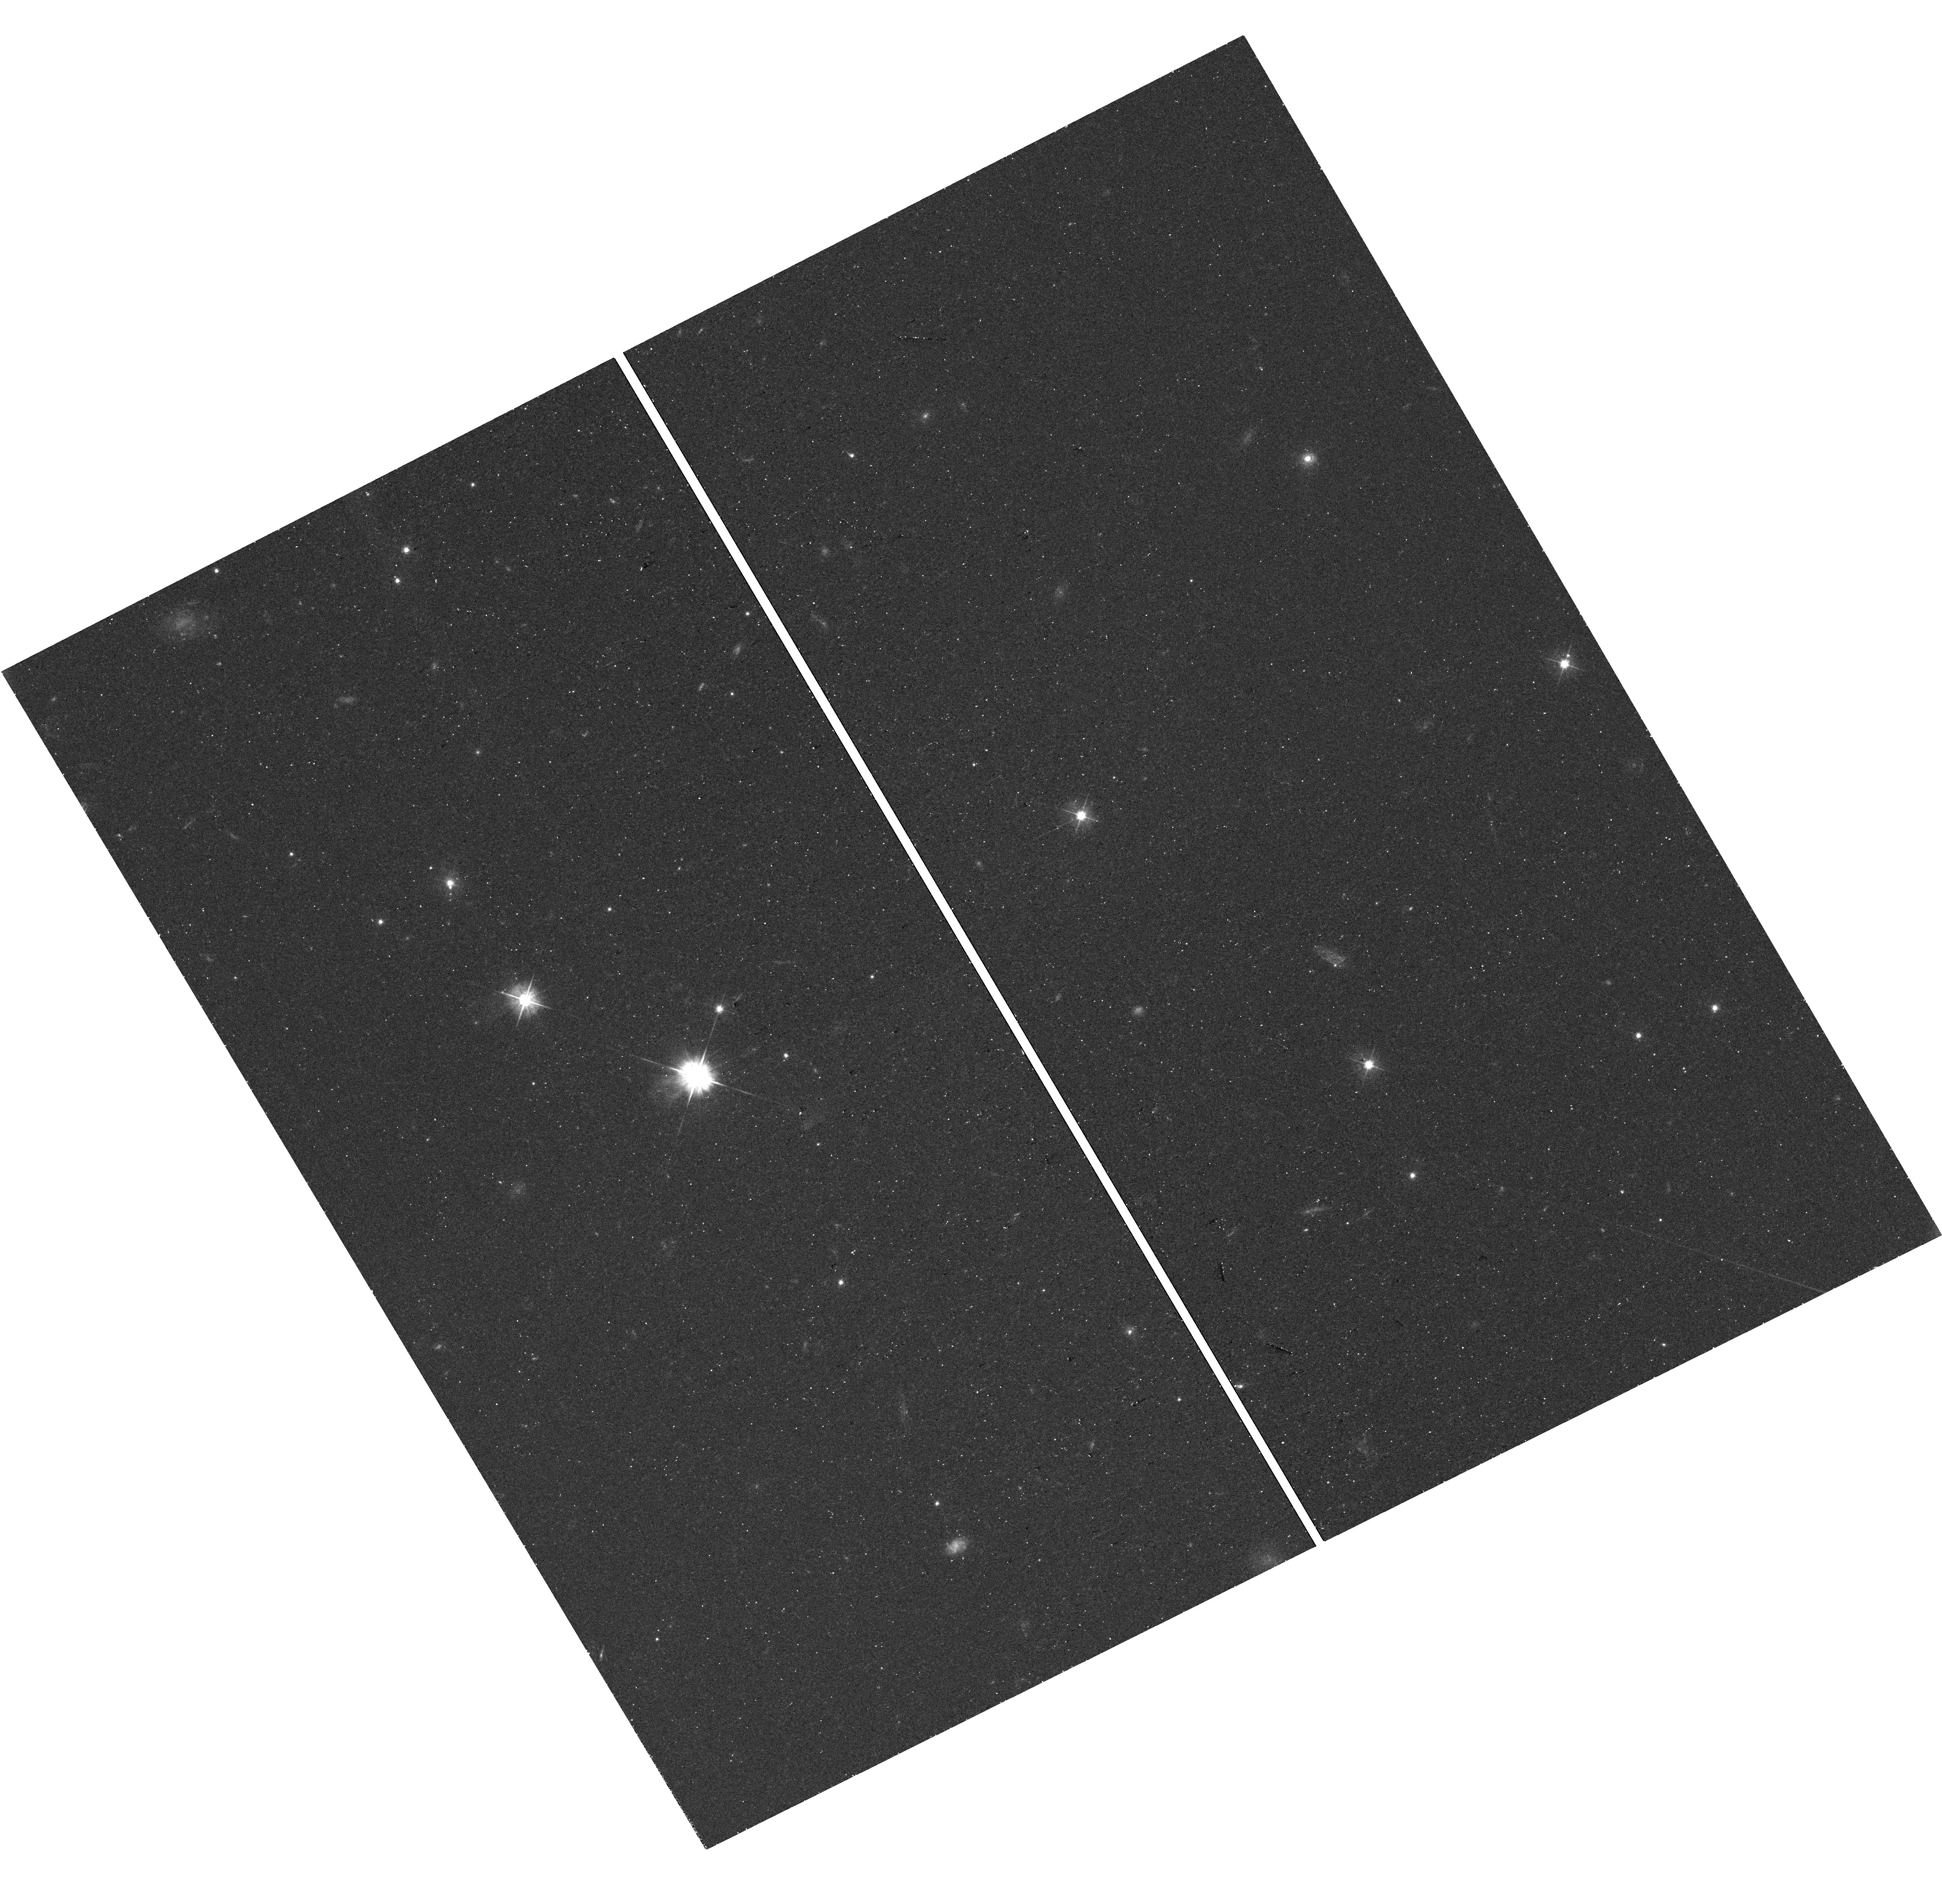
Target: PKS2209+080. Instrument: WFC3/UVIS. Filter: F475W. Exposure: 24 min. Observation ID: hst_17201_06_wfc3_uvis_f475w_if0606

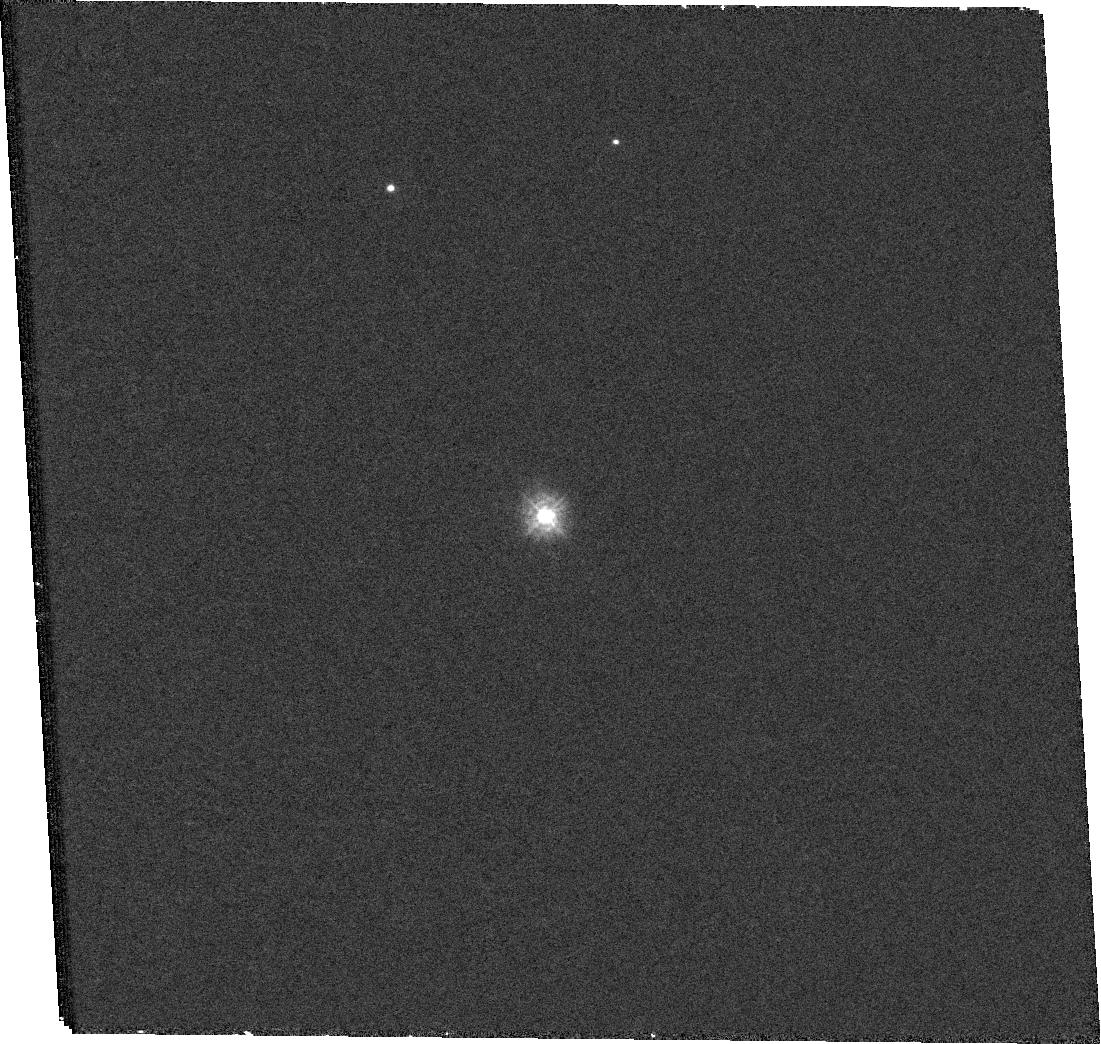
Target: 3C454.3. Instrument: WFC3/UVIS. Filter: F225W. Exposure: 36 min. Observation ID: hst_17201_09_wfc3_uvis_f225w_if0609

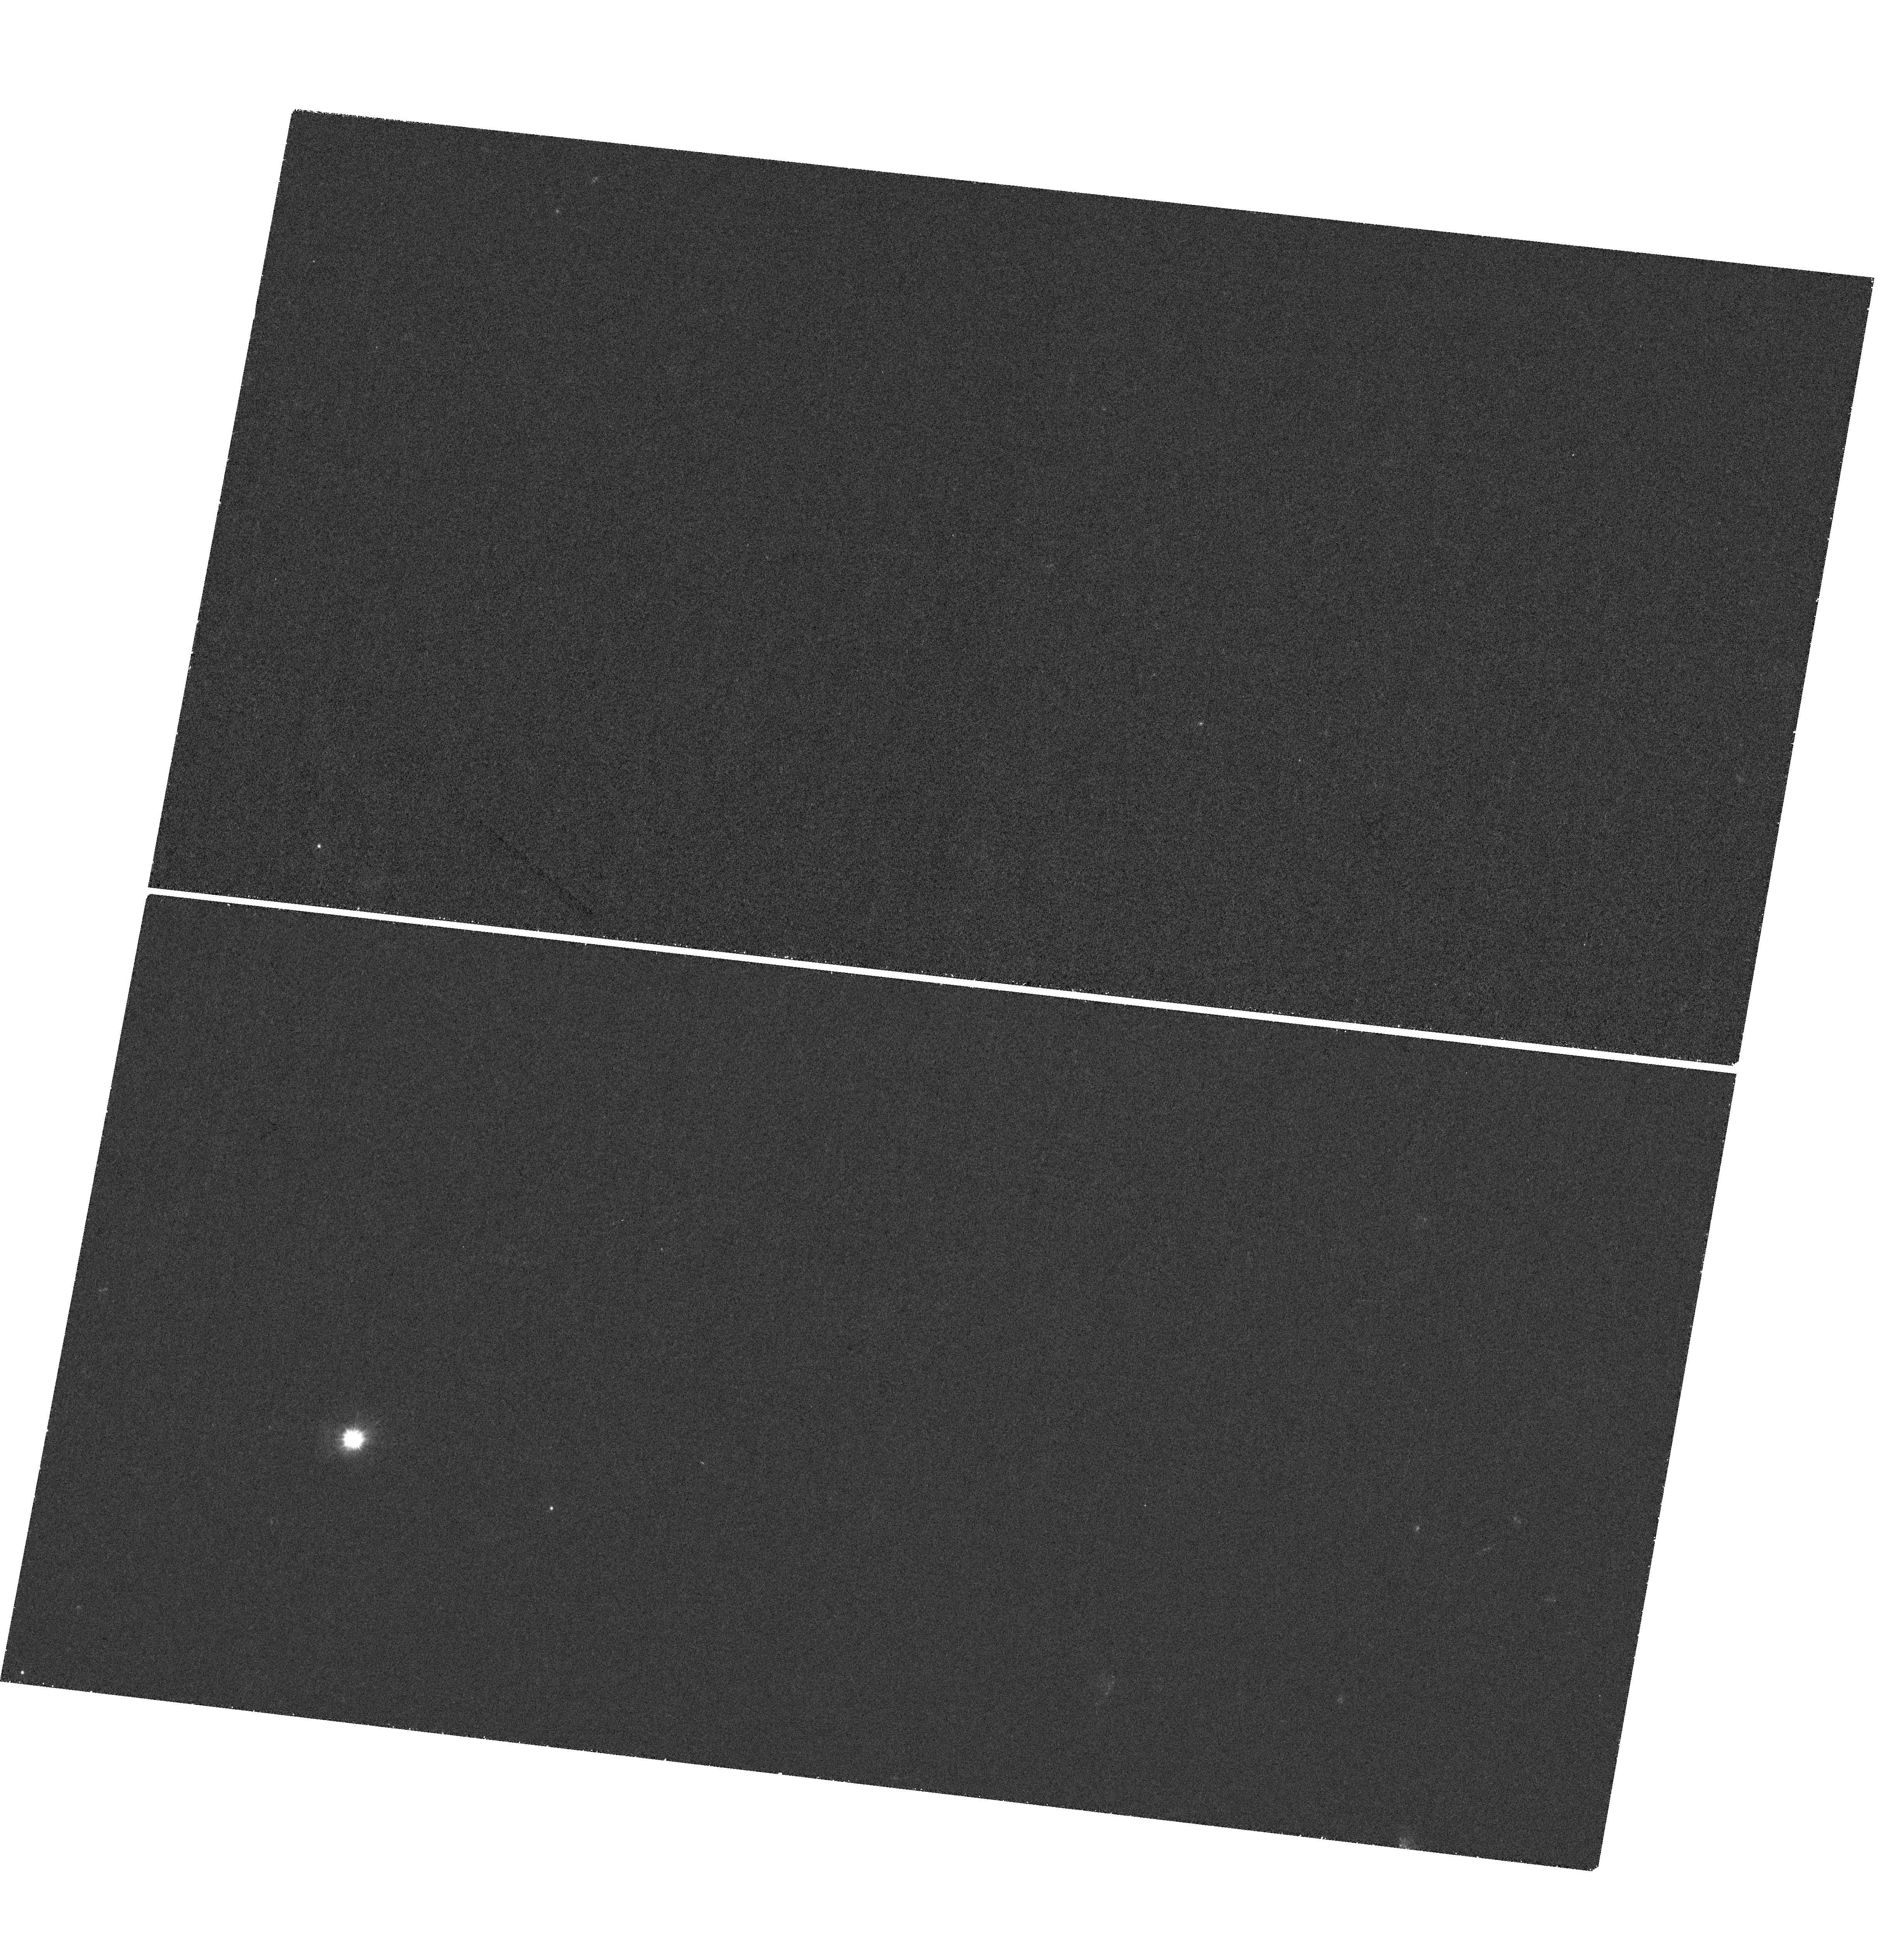
Target: PKS1136-135. Instrument: WFC3/UVIS. Filter: F225W. Exposure: 1.4 h. Observation ID: hst_17201_01_wfc3_uvis_f225w_if0601

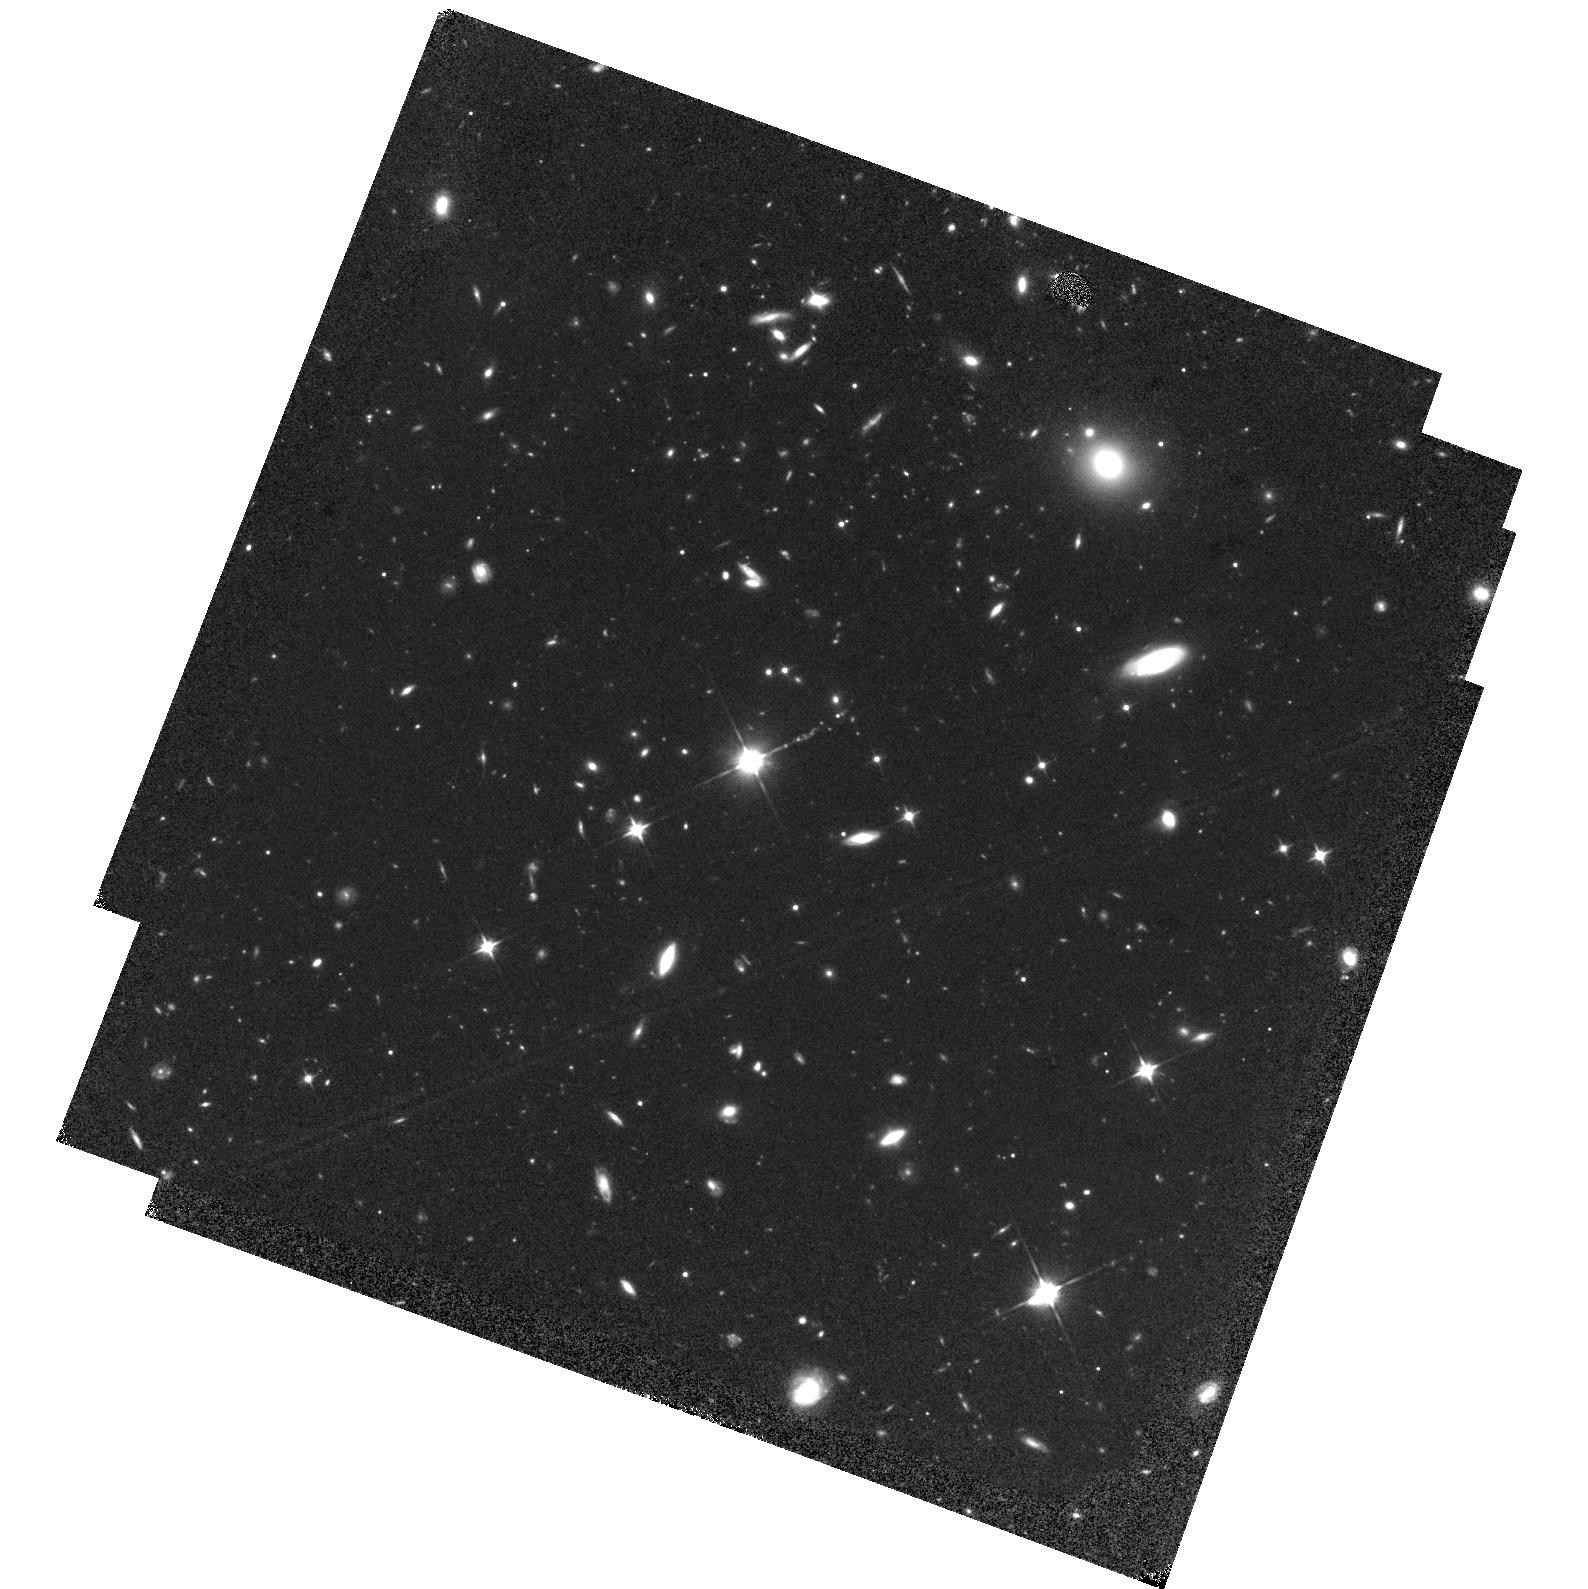
Target: PKS1136-135. Instrument: WFC3/IR. Filter: F110W. Exposure: 1.3 h. Observation ID: hst_17201_04_wfc3_ir_f110w_if0604

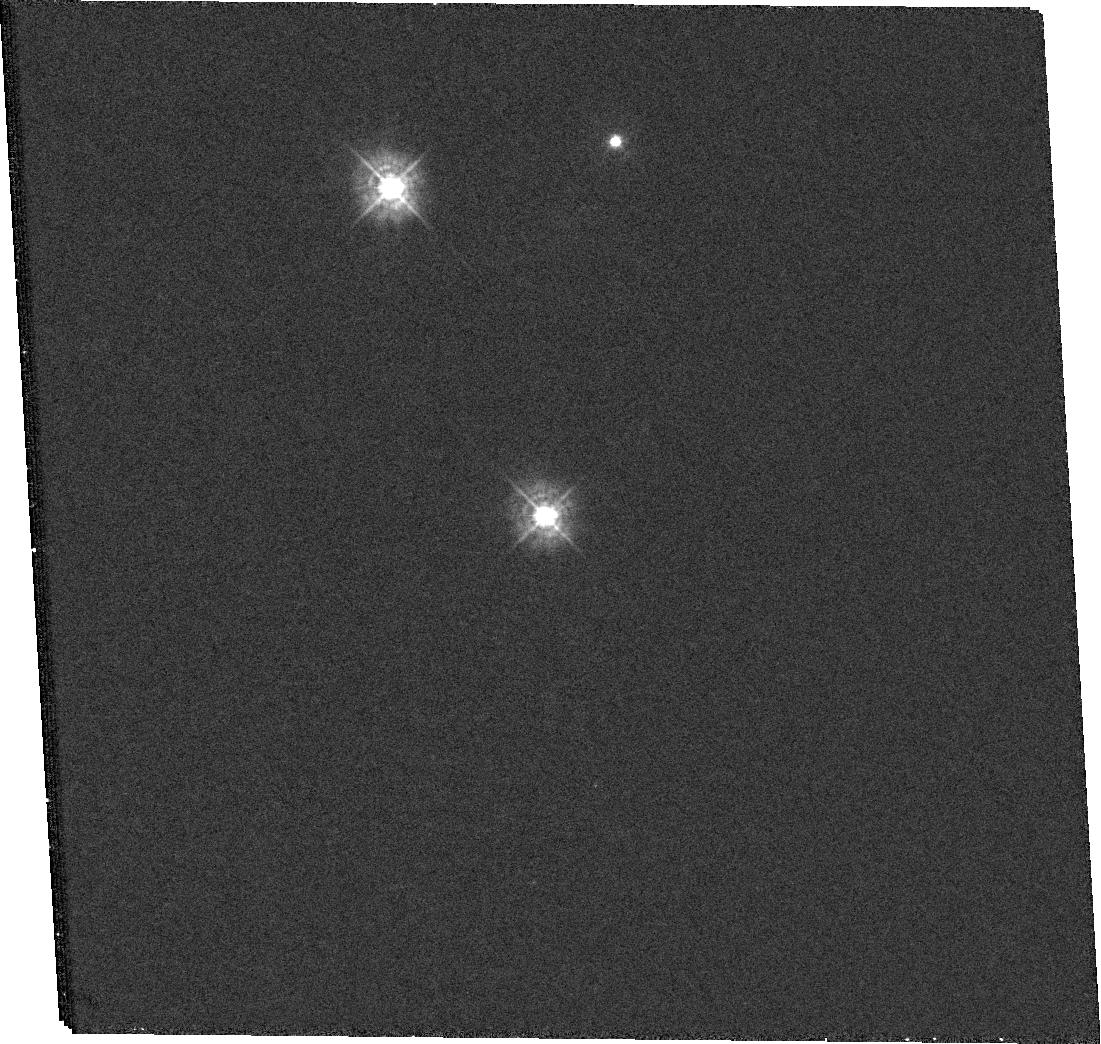
Target: 3C454.3. Instrument: WFC3/UVIS. Filter: F336W. Exposure: 38 min. Observation ID: hst_17201_08_wfc3_uvis_f336w_if0608

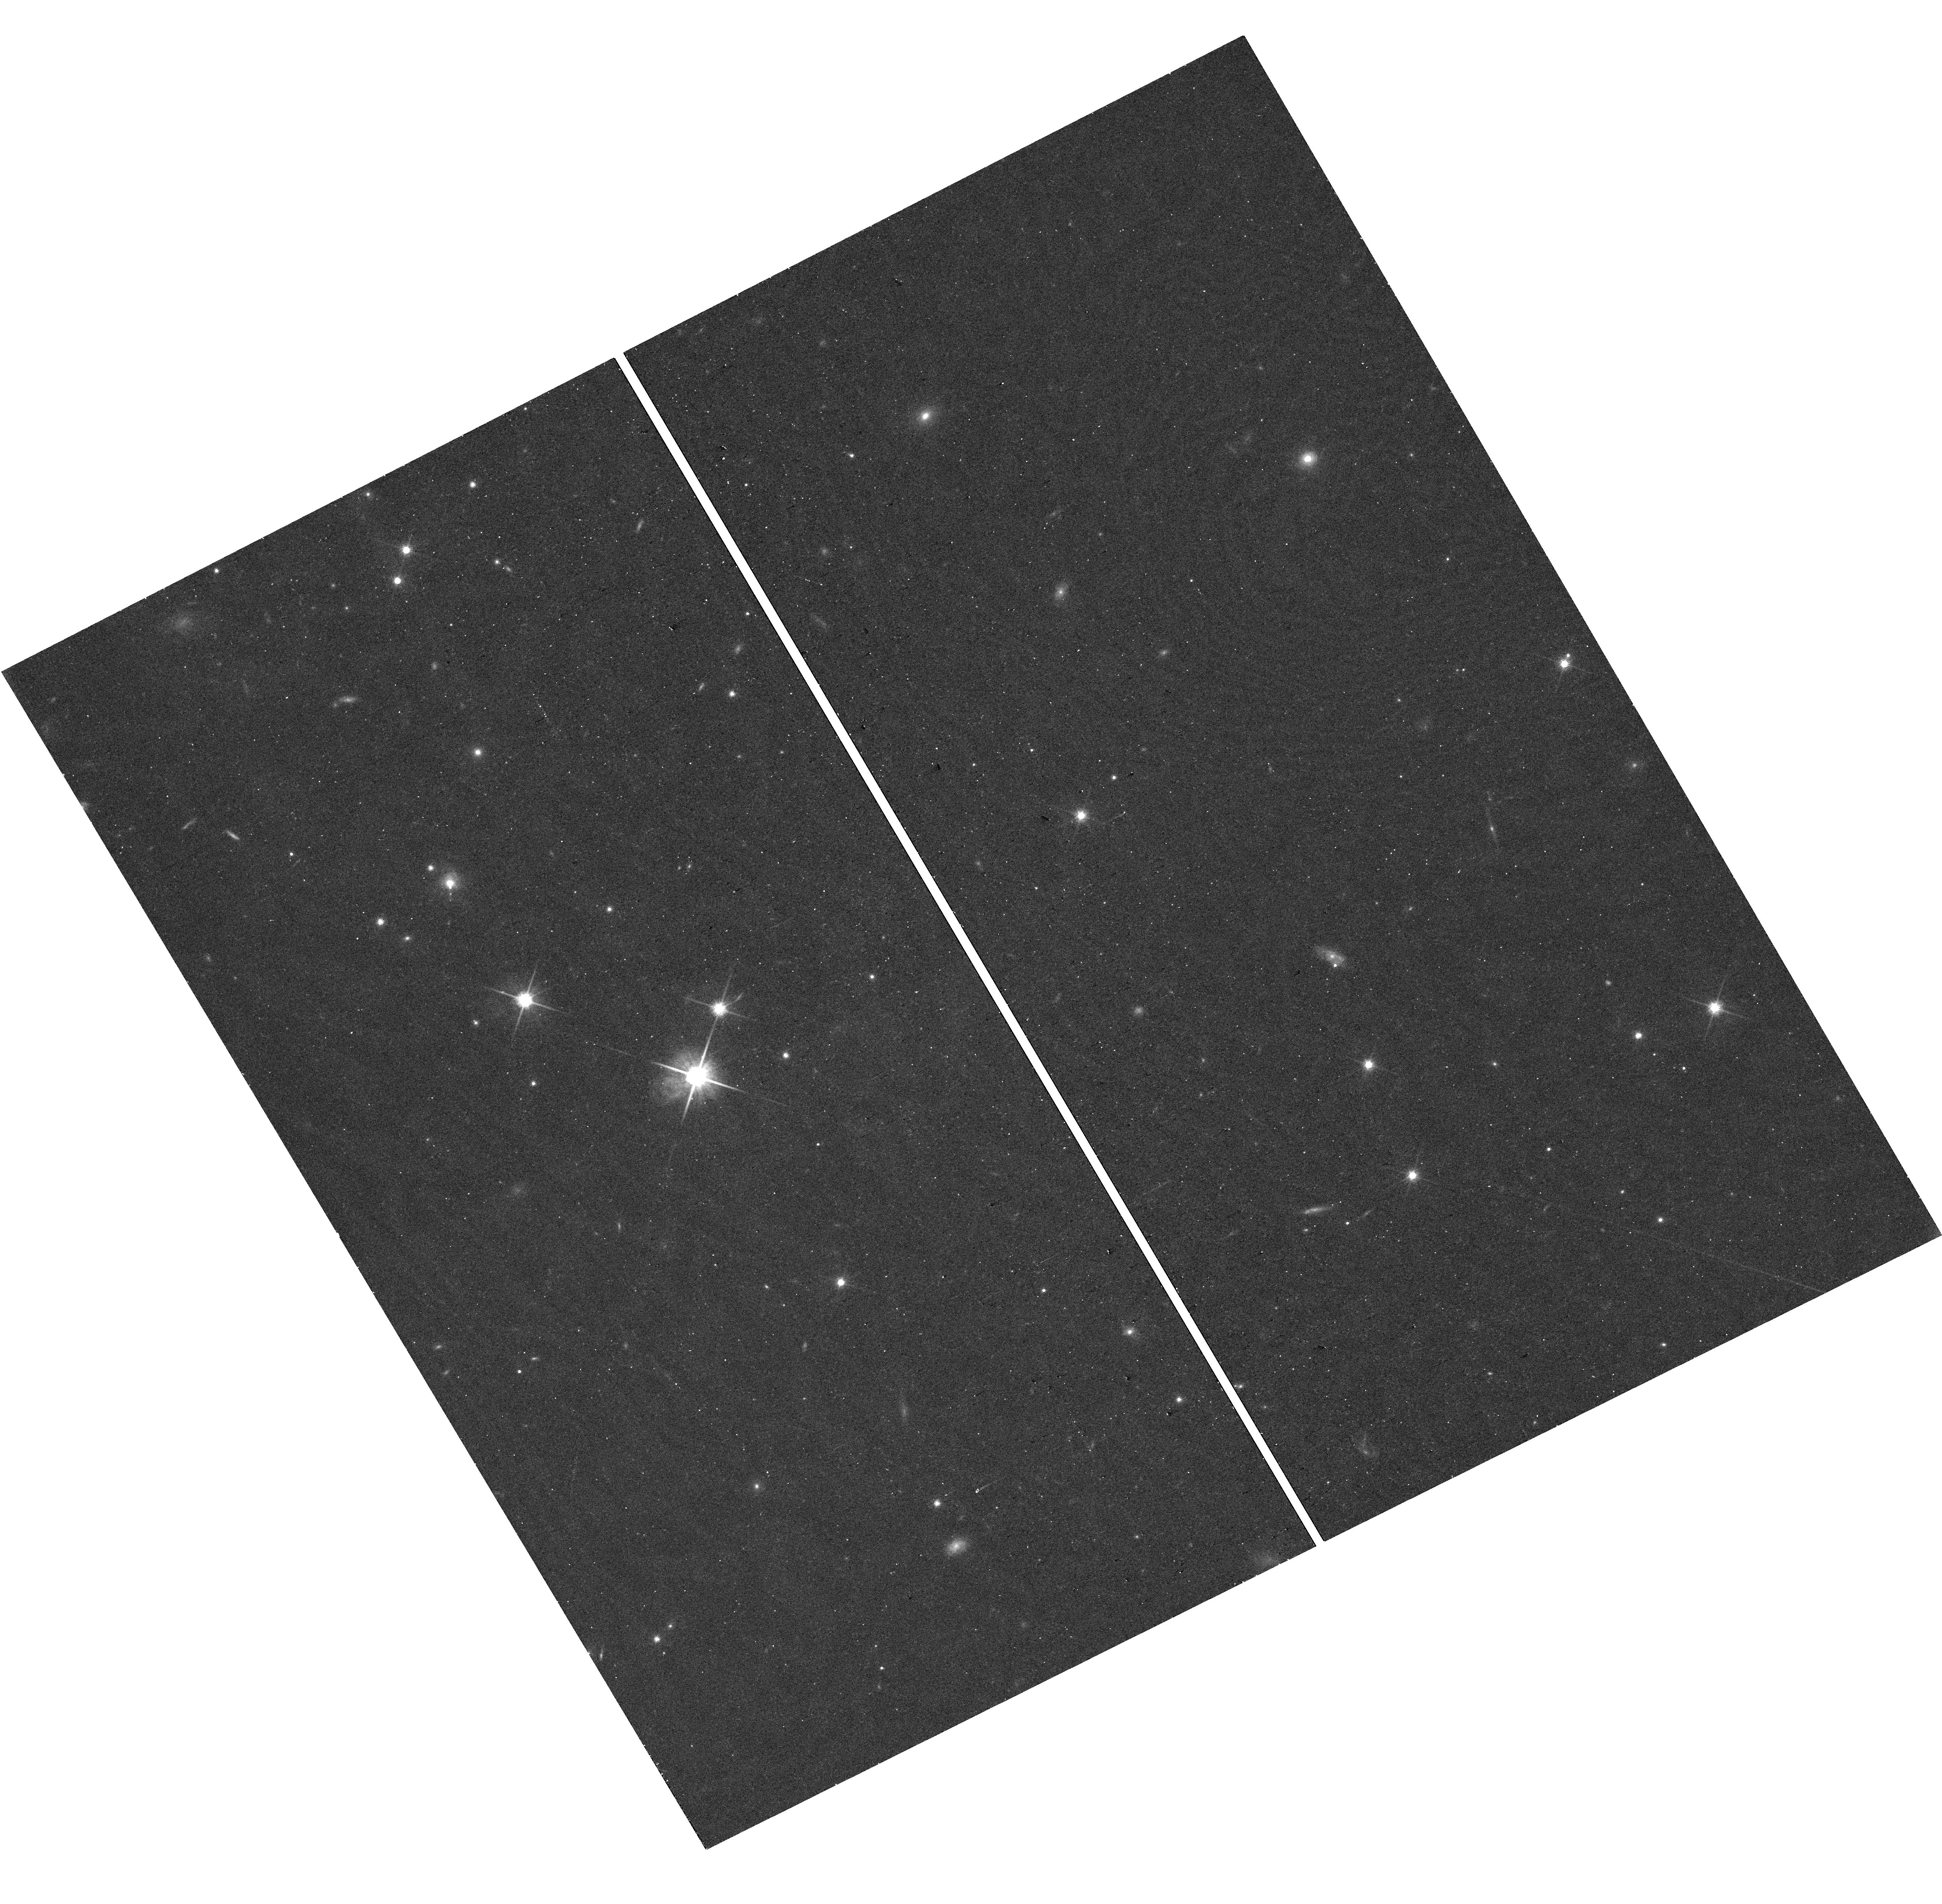
Target: PKS2209+080. Instrument: WFC3/UVIS. Filter: F814W. Exposure: 14 min. Observation ID: hst_17201_06_wfc3_uvis_f814w_if0606

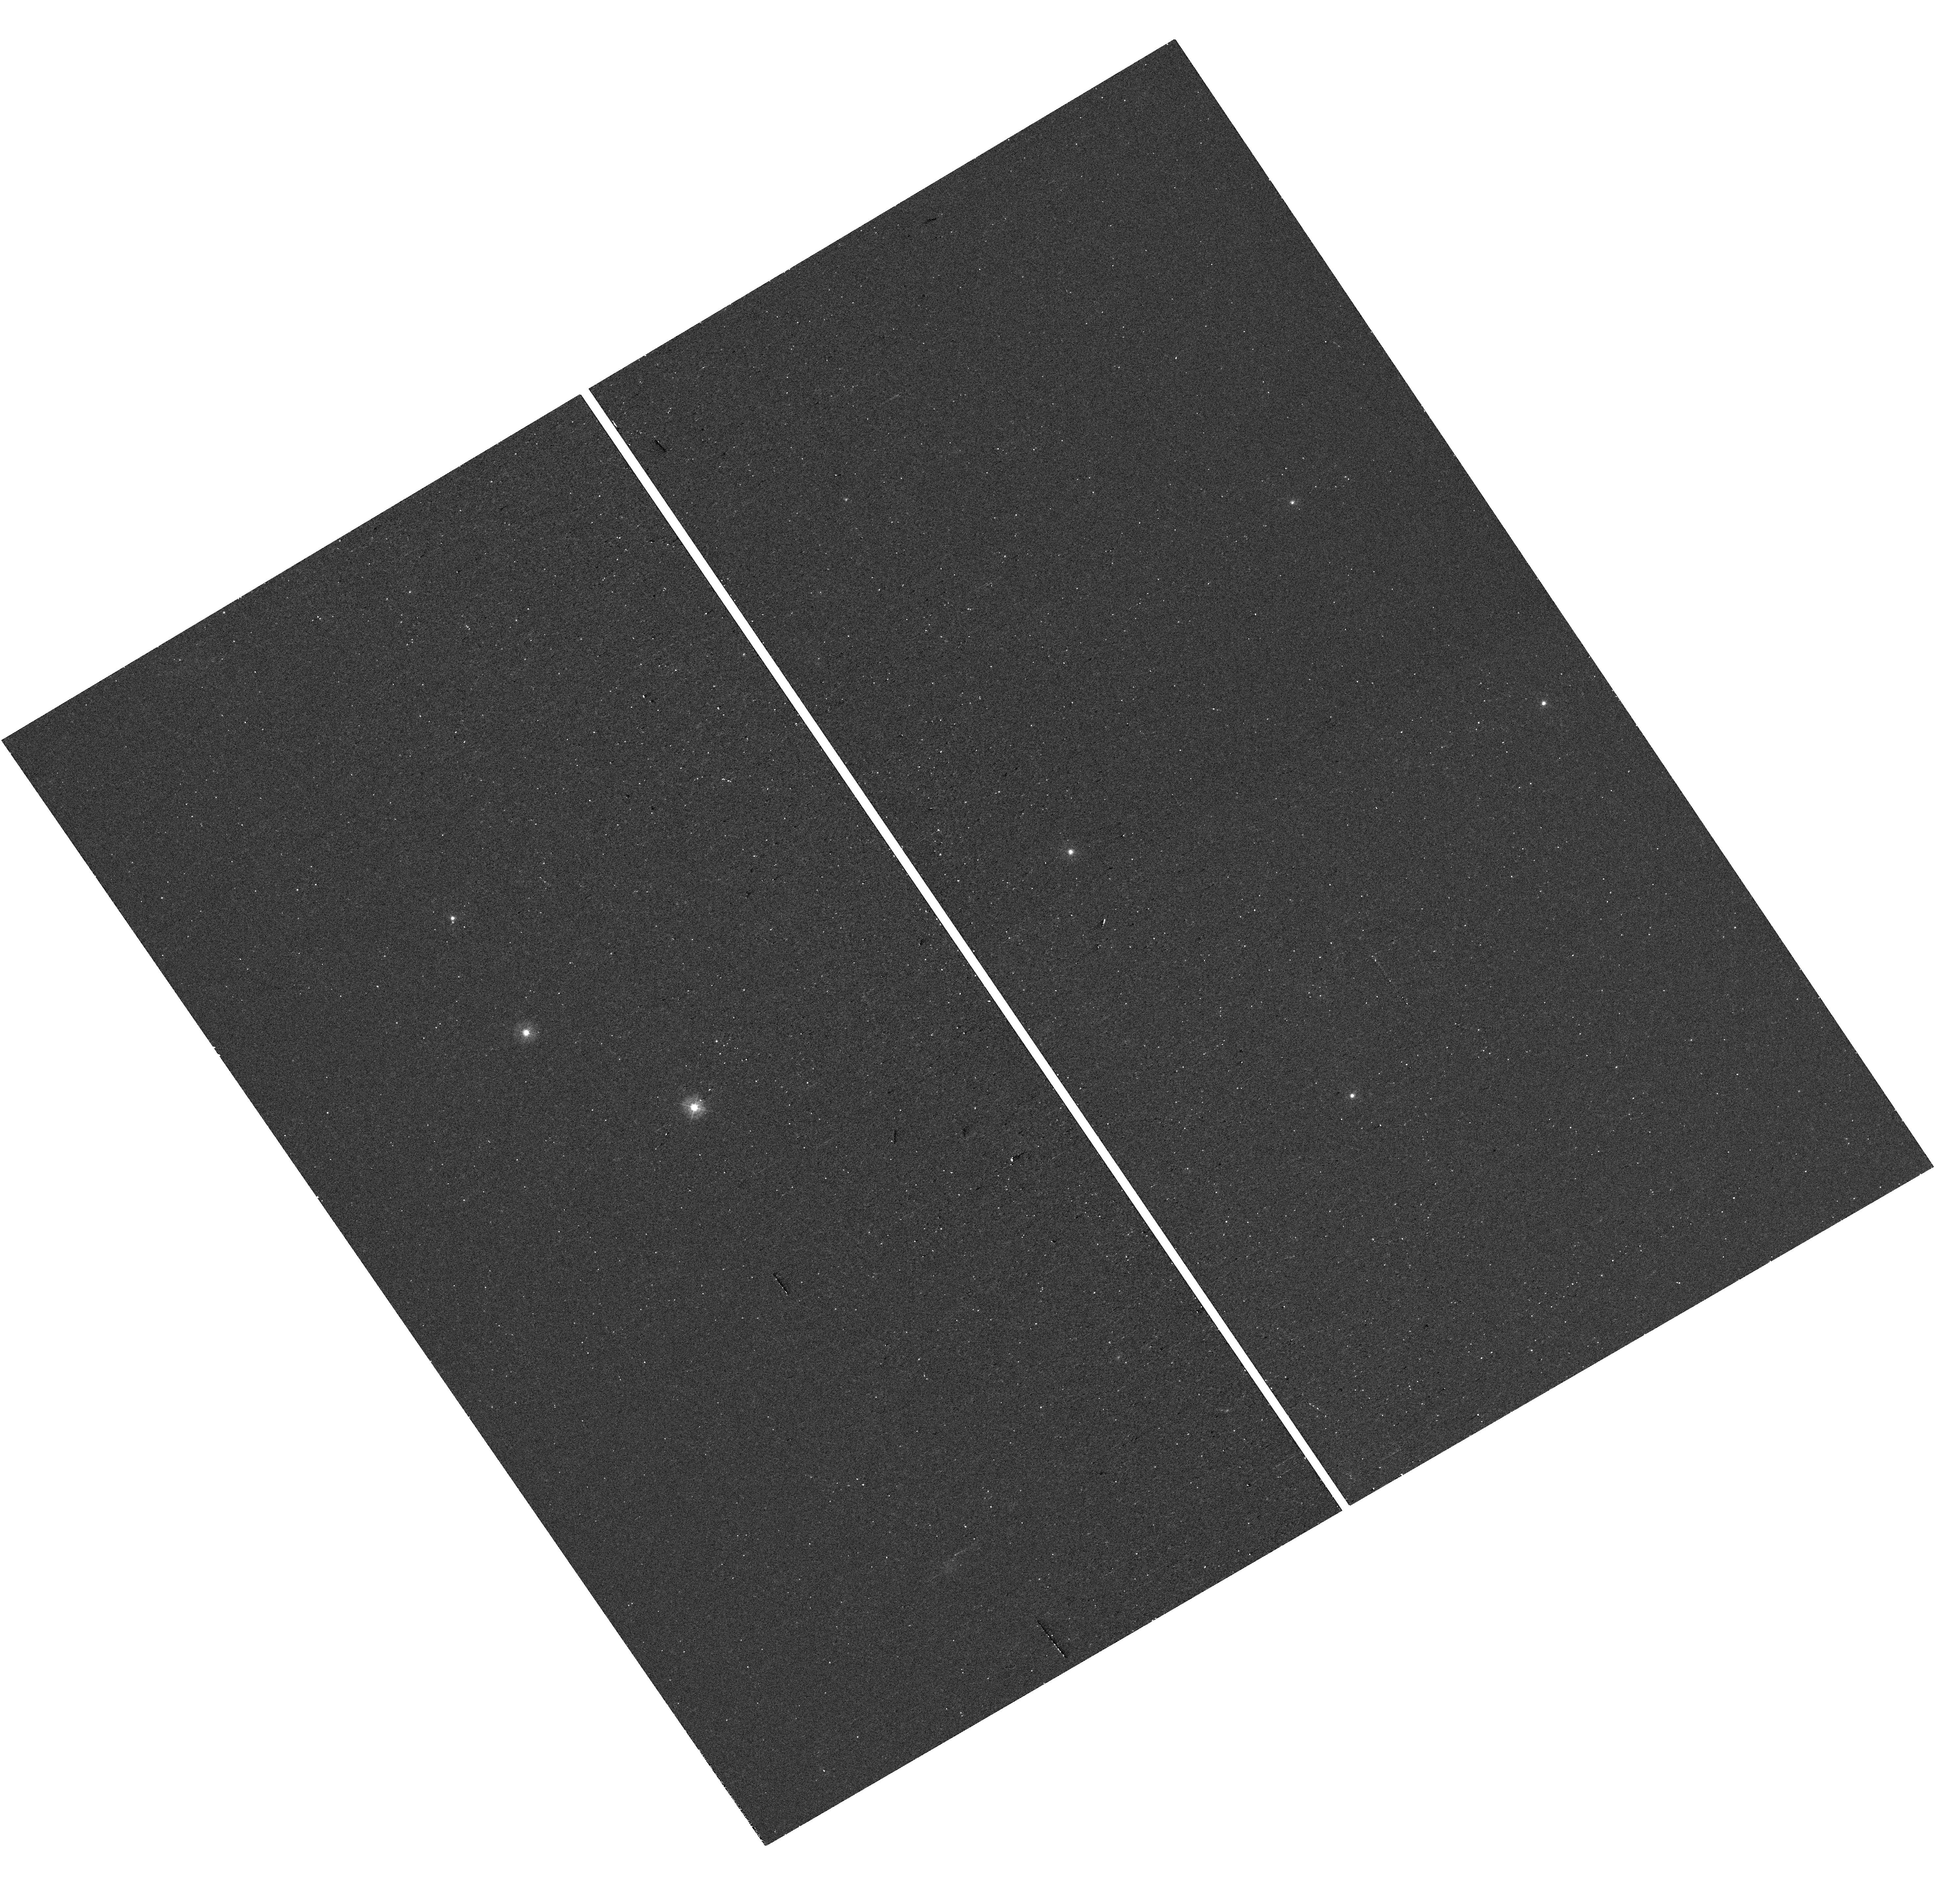
Target: PKS2209+080. Instrument: WFC3/UVIS. Filter: F336W. Exposure: 14 min. Observation ID: hst_17201_05_wfc3_uvis_f336w_if0605

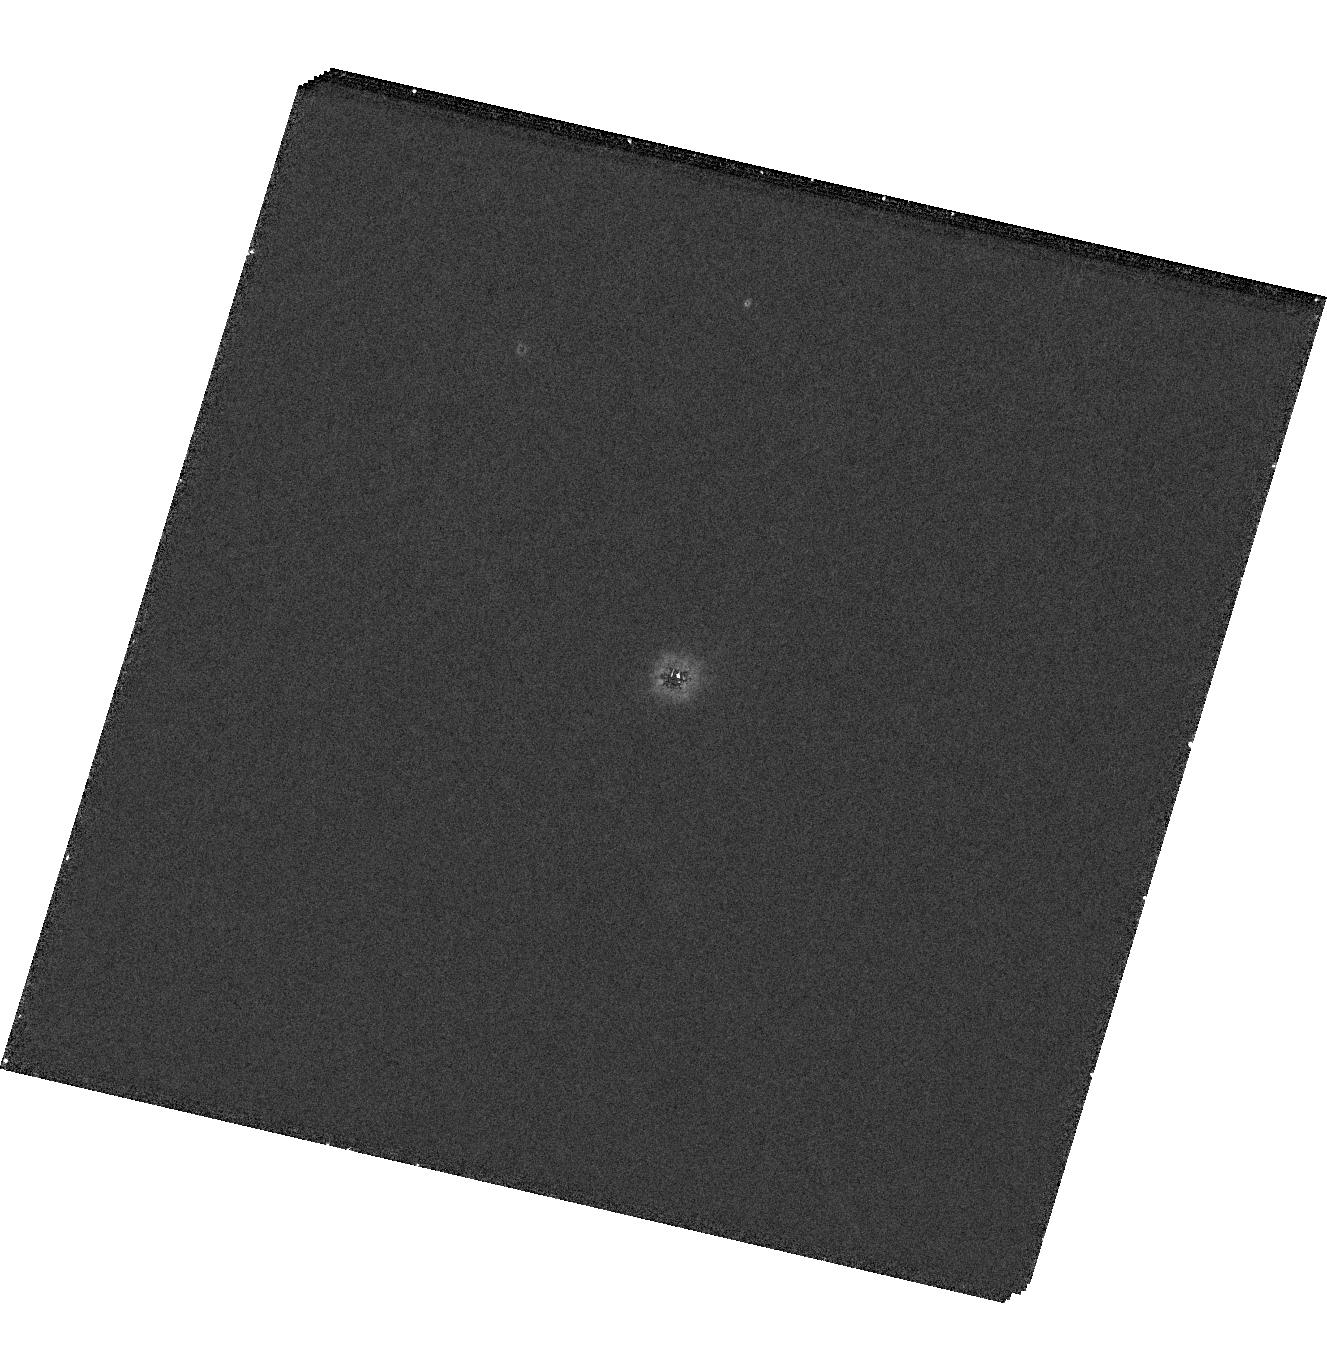
Target: 3C454.3. Instrument: WFC3/UVIS. Filter: F225W. Exposure: 1.3 h. Observation ID: hst_17201_07_wfc3_uvis_f225w_if0607

Determining the High-Energy Emission Mechanism in Extragalactic Jets with HST (PI: Meyer, Eileen T)

Bipolar jets of relativistic plasma are a well-known phenomenon associated with active galaxies, which are seen to emit high-energy radiation (optical through X-ray) on very large (kpc-Mpc) scales, requiring in-situ particle acceleration by an unknown mechanism. While the radio emission in these large-scale jets is understood to be synchrotron in origin, recent observations with HST, ALMA, and Chandra have revealed a second mysterious component at higher energies. While some optical jets have a very soft spectrum associated with the tail of the radio synchrotron component, a handful of sources have a favorable alignment such that the optical emission is very hard, indicating that it arises from the second component associated with the anomalous X-ray emission. We propose IR, optical, and UV observations of the 3 extragalactic jets known to have a very hard optical spectral index, in order to precisely measure the full IR-UV spectral shape of this rising component. The two main alternatives for the origin of the high-energy component, synchrotron and inverse Compton emission, predict different spectral slopes in the optical/UV, and these observations will allow us to conclusively determine which of these mechanisms is consistent with the data. Distinguishing the emission mechanism is critical -- the two alternatives are vastly different in terms of physical properties and implied jet powers, by orders of magnitude.